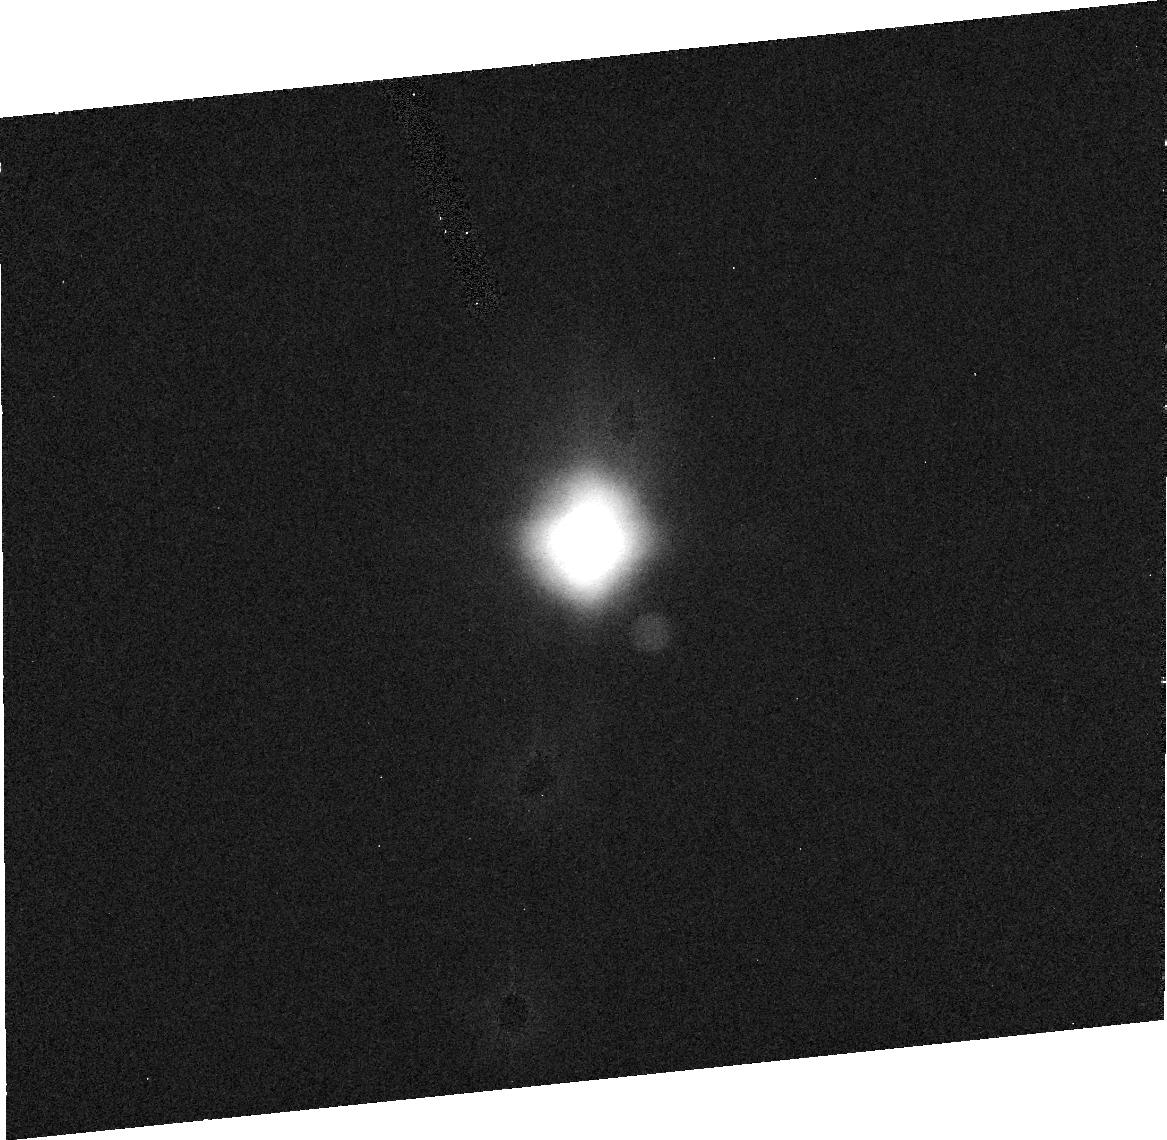
Target: TITAN-ANY. Instrument: ACS/HRC. Filter: F330W. Exposure: 13 min. Observation ID: j8fc020c0

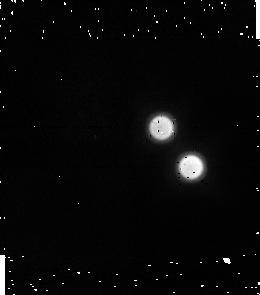
Target: TITAN-TRAILING. Instrument: NICMOS/NIC1. Filter: F164N. Exposure: 5 min. Observation ID: n8fca4030

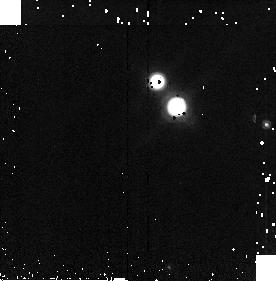
Target: TITAN-TRAILING. Instrument: NICMOS/NIC2. Filter: F187N. Exposure: 2 min. Observation ID: n8fca4070

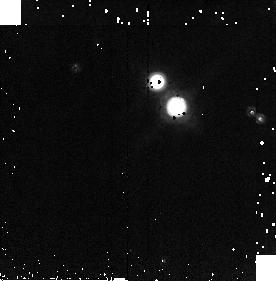
Target: TITAN-TRAILING. Instrument: NICMOS/NIC2. Filter: F212N. Exposure: 2 min. Observation ID: n8fca4090

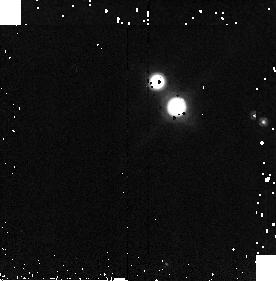
Target: TITAN-TRAILING. Instrument: NICMOS/NIC2. Filter: F190N. Exposure: 2 min. Observation ID: n8fca4080

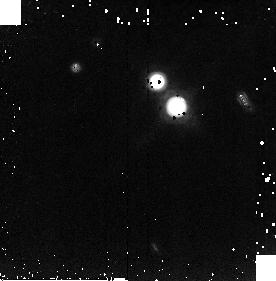
Target: TITAN-TRAILING. Instrument: NICMOS/NIC2. Filter: F216N. Exposure: 5 min. Observation ID: n8fca40b0

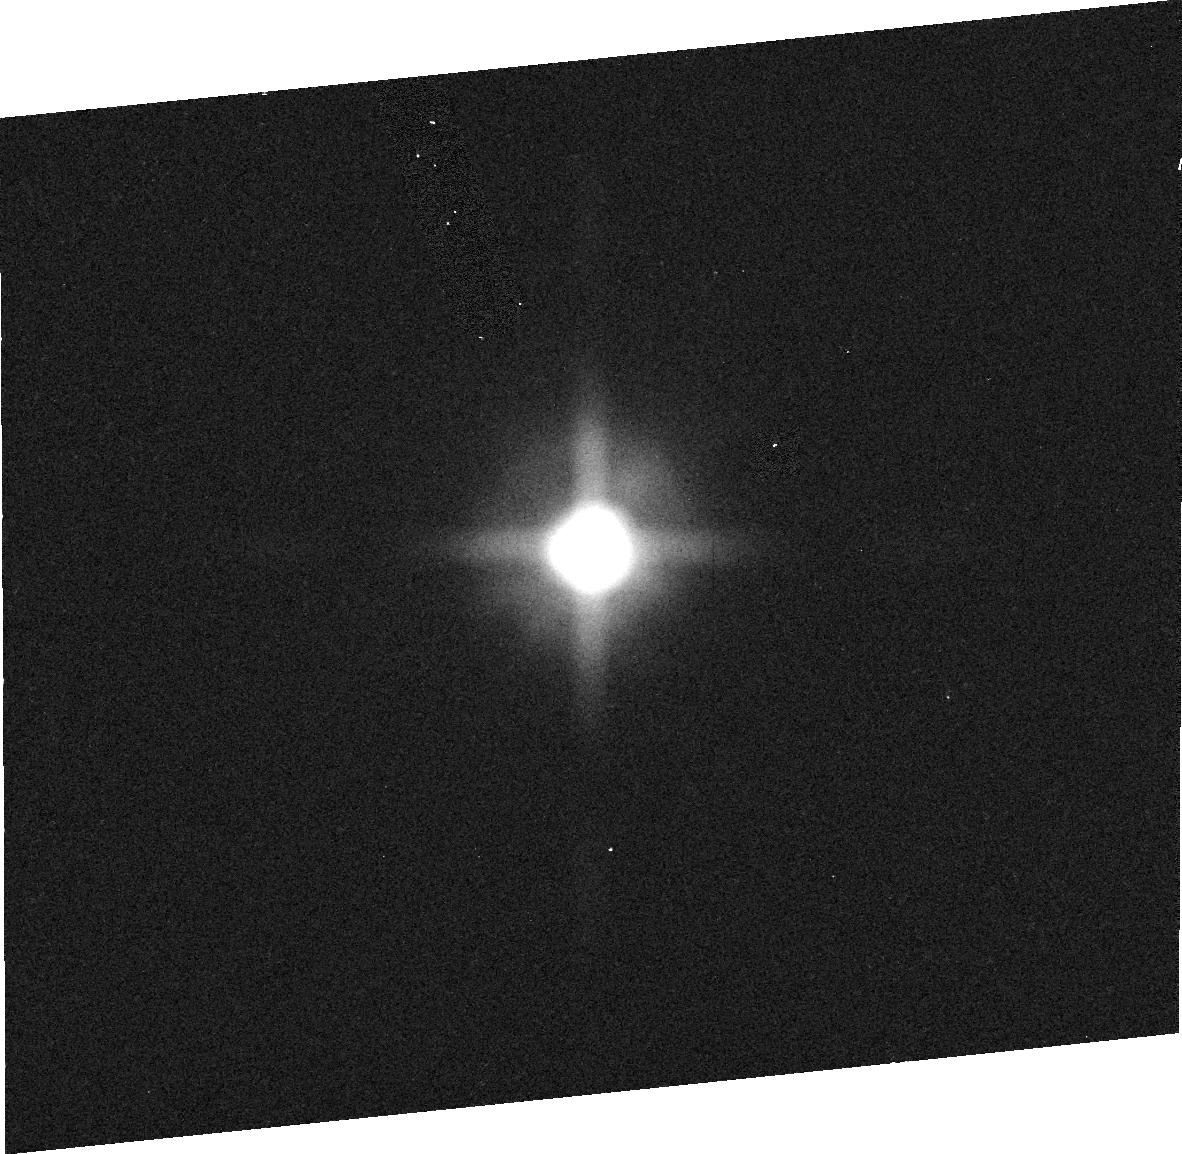
Target: TITAN-ANY. Instrument: ACS/HRC. Filter: F658N. Exposure: 3 min. Observation ID: j8fc02080

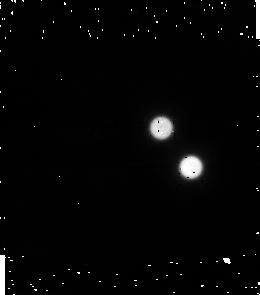
Target: TITAN-TRAILING. Instrument: NICMOS/NIC1. Filter: F095N. Exposure: 4 min. Observation ID: n8fca4010

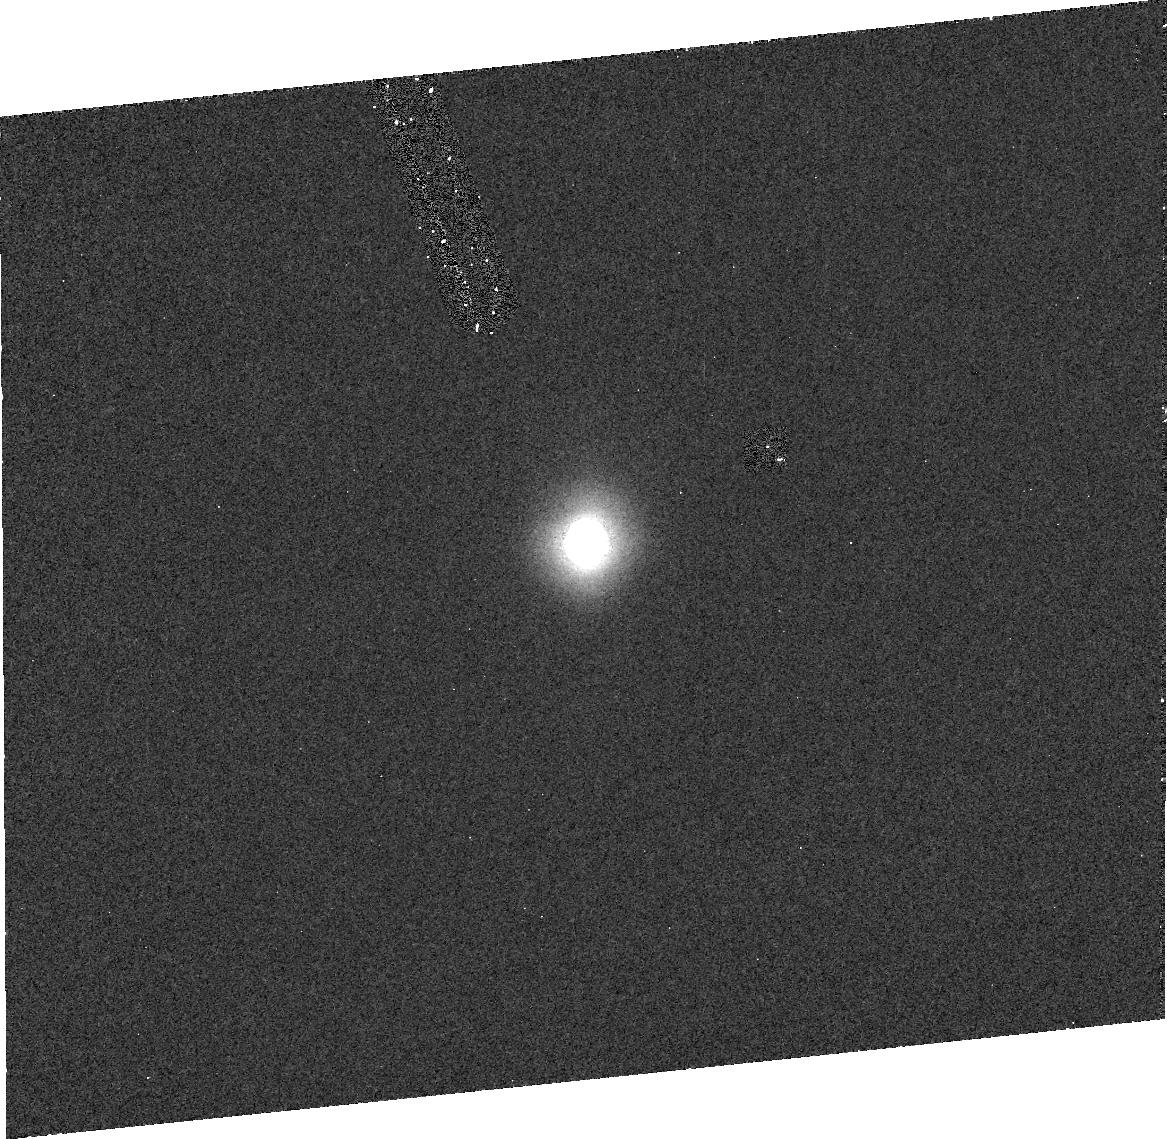
Target: TITAN-ANY. Instrument: ACS/HRC. Filter: F250W. Exposure: 24 min. Observation ID: j8fc01070

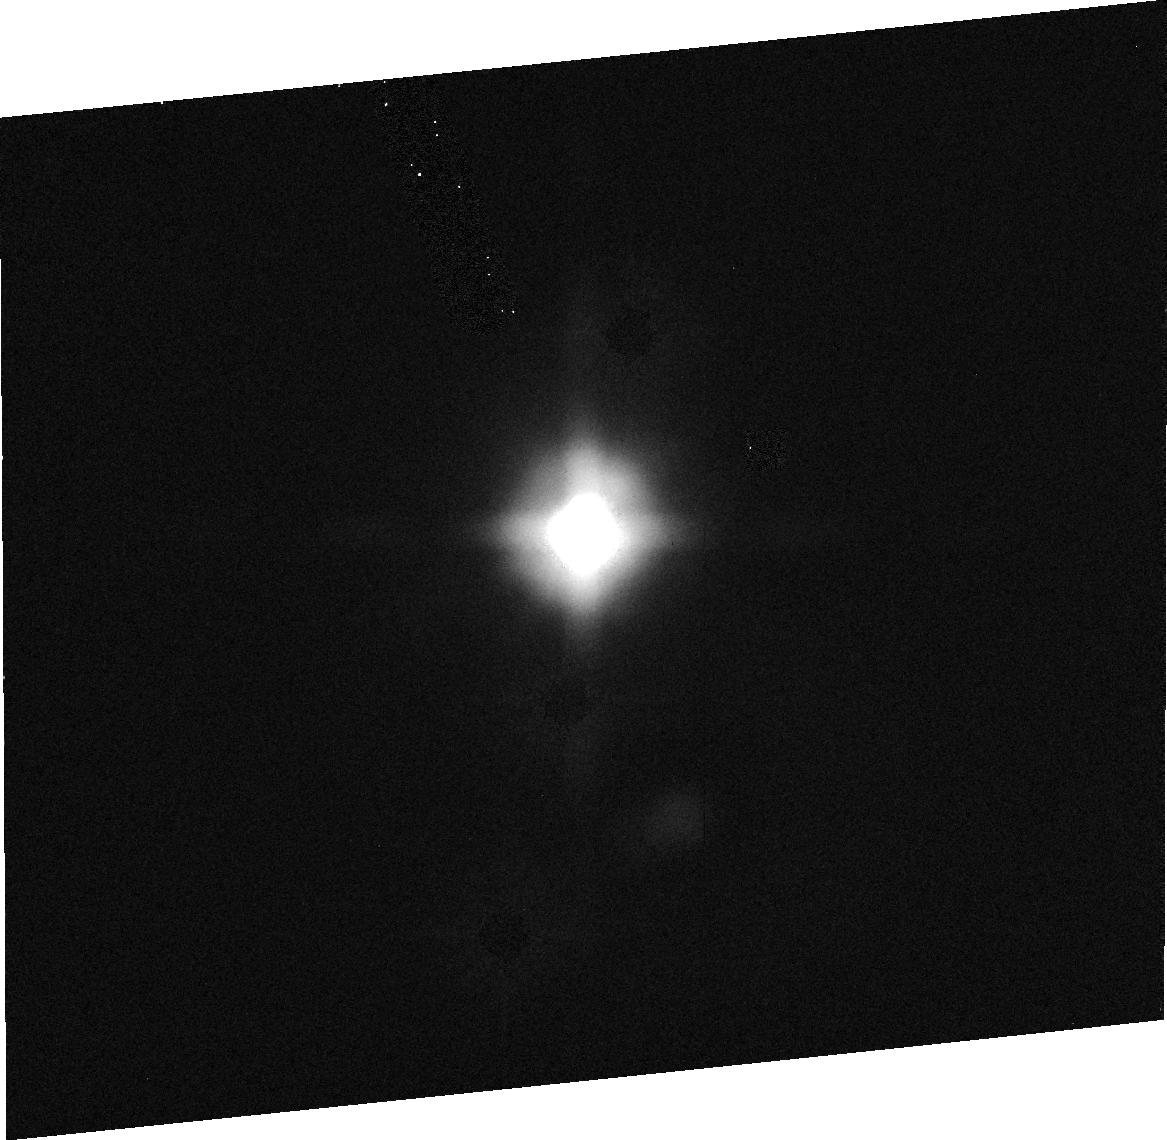
Target: TITAN-ANY. Instrument: ACS/HRC. Filter: F435W. Exposure: 3 min. Observation ID: j8fc020e0

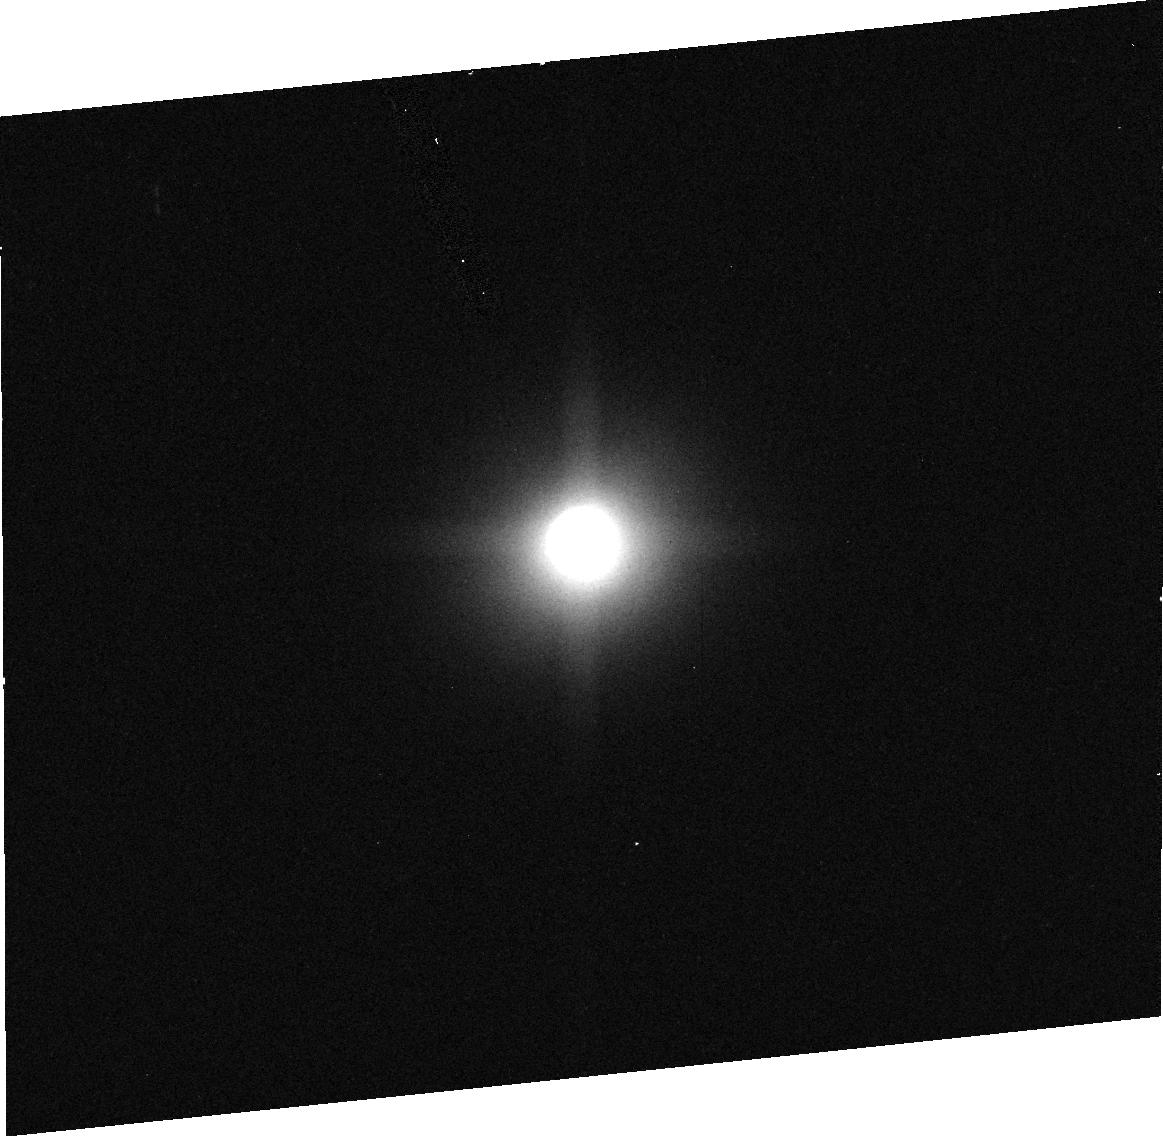
Target: TITAN-ANY. Instrument: ACS/HRC. Filter: F892N. Exposure: 3 min. Observation ID: j8fc020a0

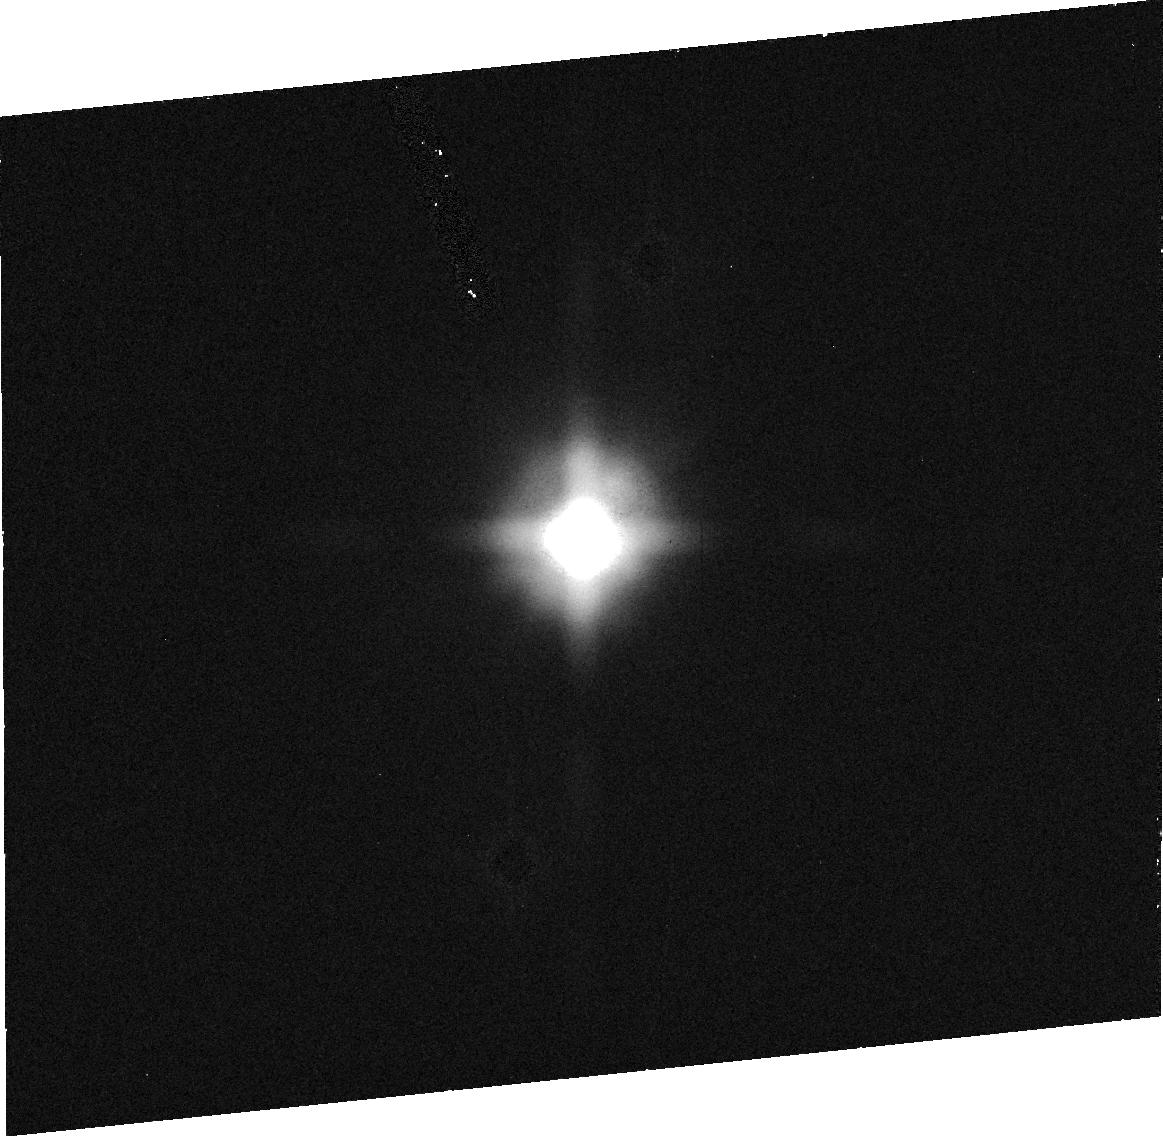
Target: TITAN-ANY. Instrument: ACS/HRC. Filter: F502N. Exposure: 8 min. Observation ID: j8fc020h0

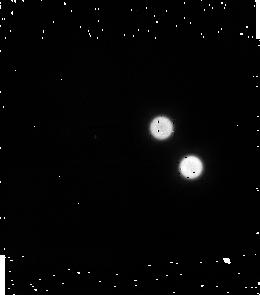
Target: TITAN-TRAILING. Instrument: NICMOS/NIC1. Filter: F097N. Exposure: 4 min. Observation ID: n8fca4020

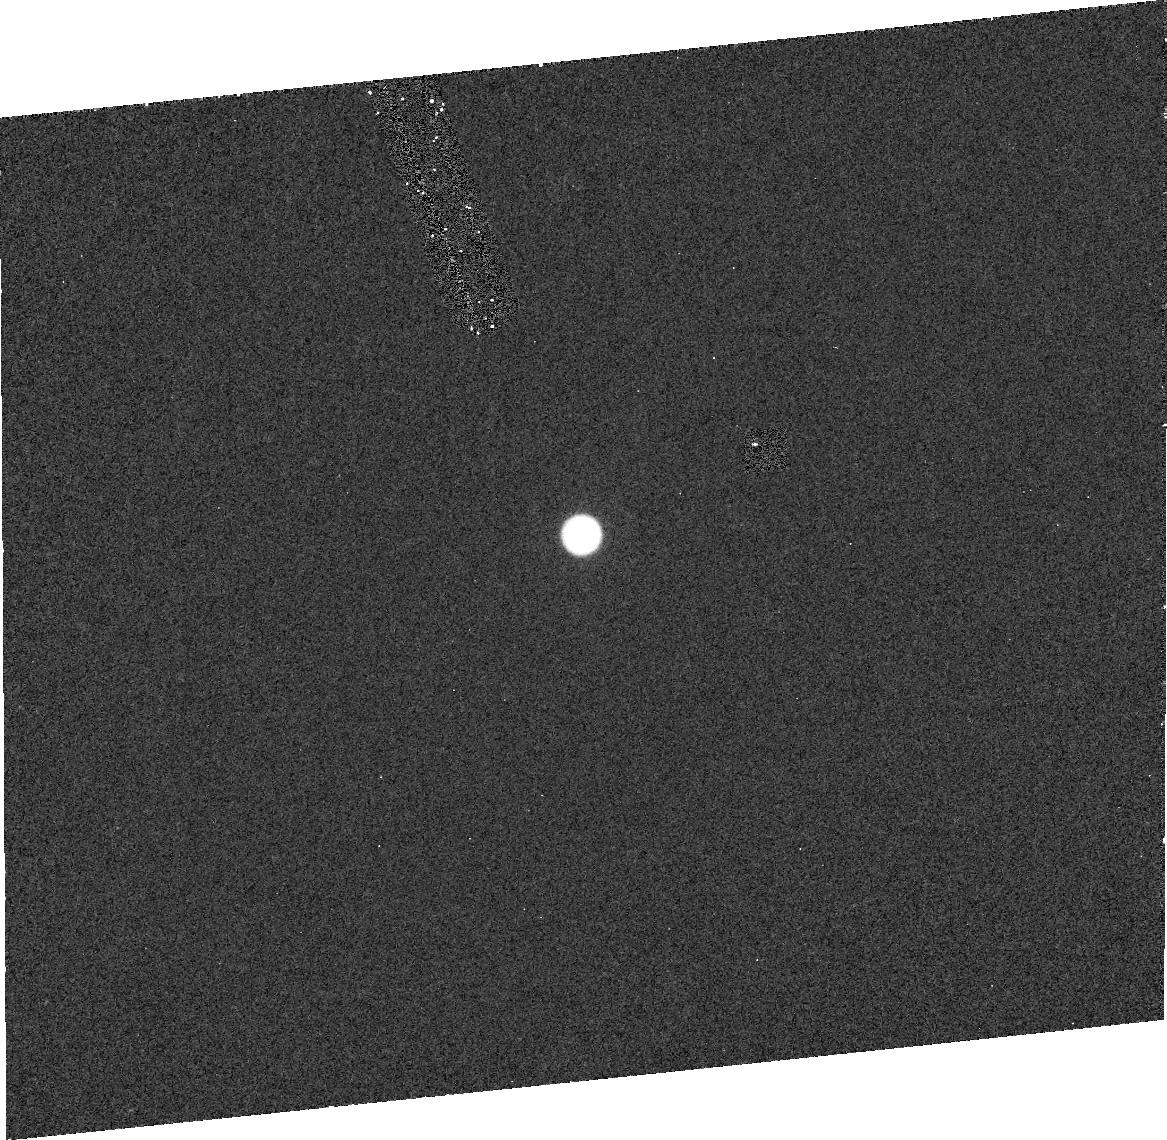
Target: TITAN-ANY. Instrument: ACS/HRC. Filter: F220W. Exposure: 12 min. Observation ID: j8fc01010

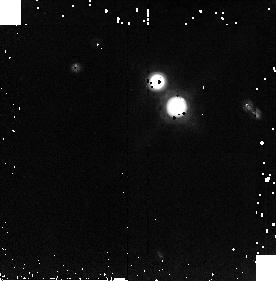
Target: TITAN-TRAILING. Instrument: NICMOS/NIC2. Filter: F215N. Exposure: 4 min. Observation ID: n8fca40a0

Spatially-resolved polarimetry of Titan (PI: Lemmon, Mark T.)

Titan's stratospheric haze not only hides the surface in visible light, it also traces the progress of Titan's seasons and controls the solar flux into the troposphere. Since 1994, we have monitored the seasonal context on Titan. We propose to continue this program and, with ACS and NICMOS, we can add important new measurements. Spacecraft polarimetry has suggested small particles, while high phase angle images suggest larger particles. Two types of models have been used to successfully explain the discrepancy: larger particles held above smaller particles by Titan's atmospheric dynamics; or a more uniform distribution of fluffy aggregate aerosols. The distinction is not just a question of large particles vs. small, it is about the process that governs the evolution of Titan's haze. New constraints have been slow in coming. Titan's disk integrated polarization near zero-phase angle does not distinguish the models. Intensity alone does not distinguish the models. We have the opportunity to make a set of observations that can test the models. We propose to obtain disk-resolved polarization measurements from 0.2 to 2 micron. We will use this information to develop a set of constraints on the type of particles in Titan's stratosphere. We will also continue our program of monitoring seasonal change on Titan, and use the data sets to provide context to the Cassini mission.